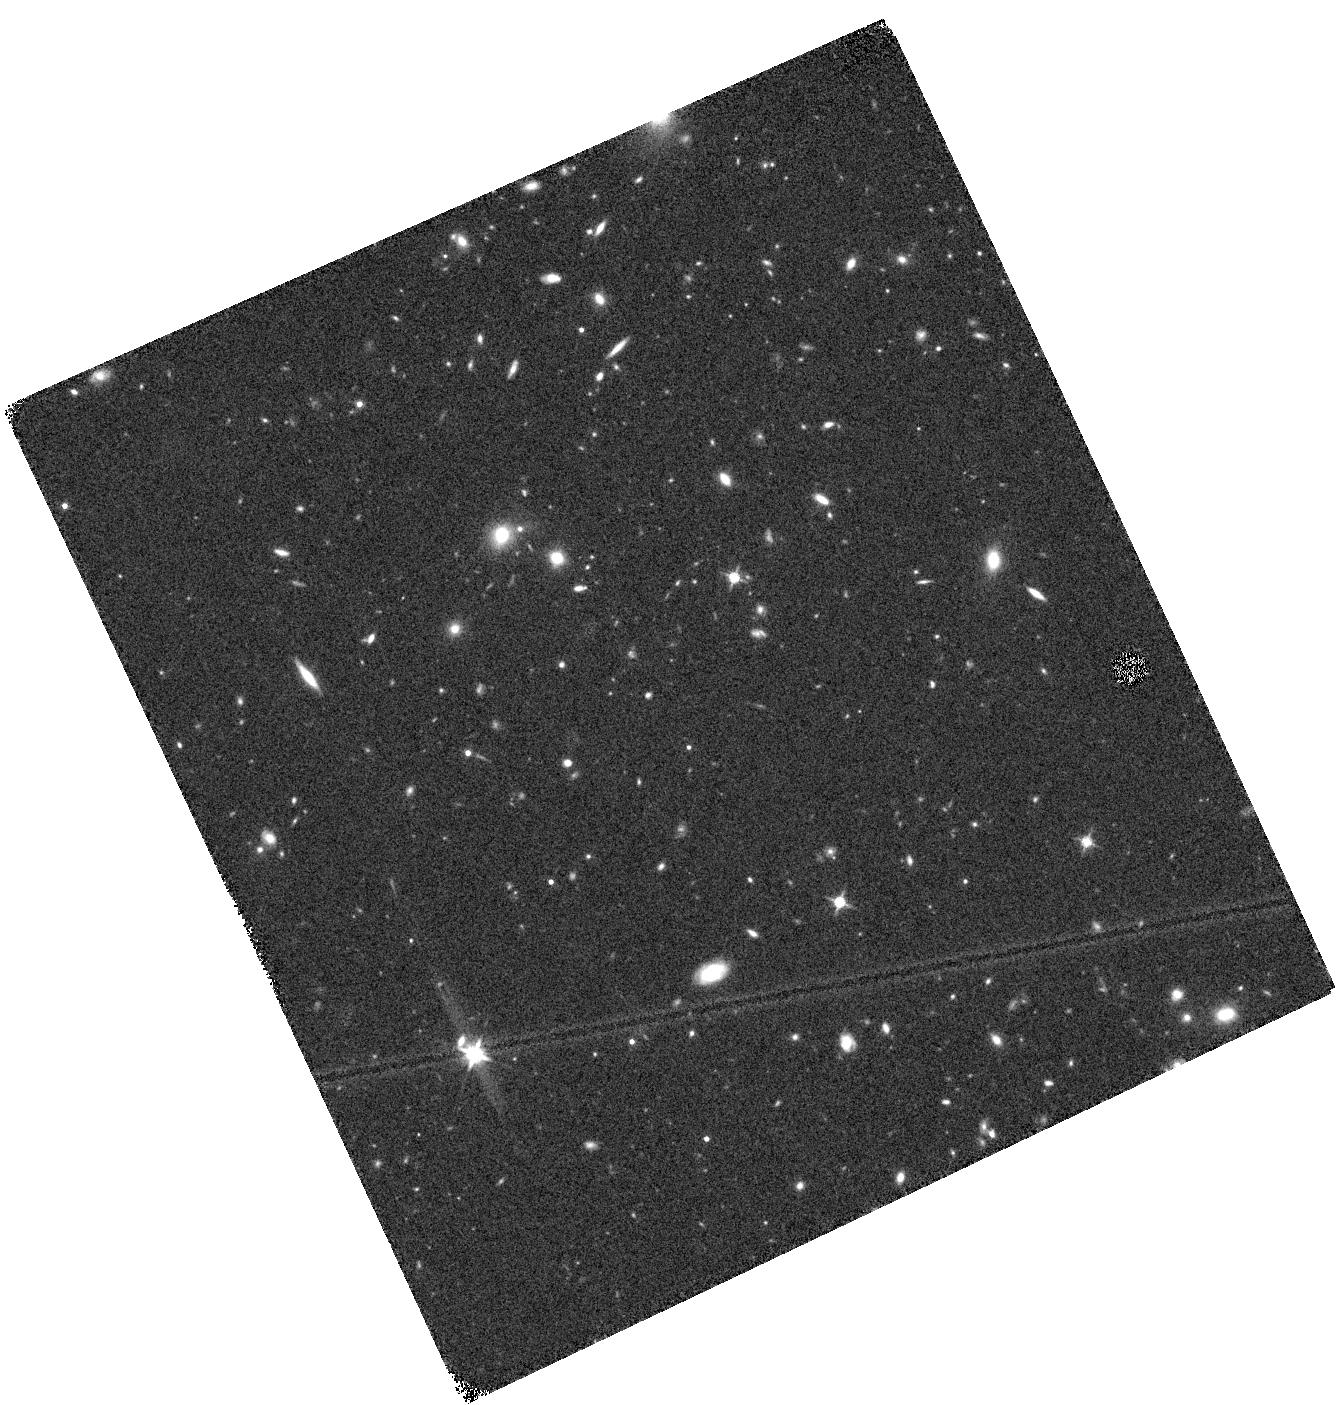
Target: UDS-26
Instrument: WFC3/IR
Filter: F140W
Exposure: 14 min
Observation ID: hst_12328_26_wfc3_ir_f140w_ibhm26

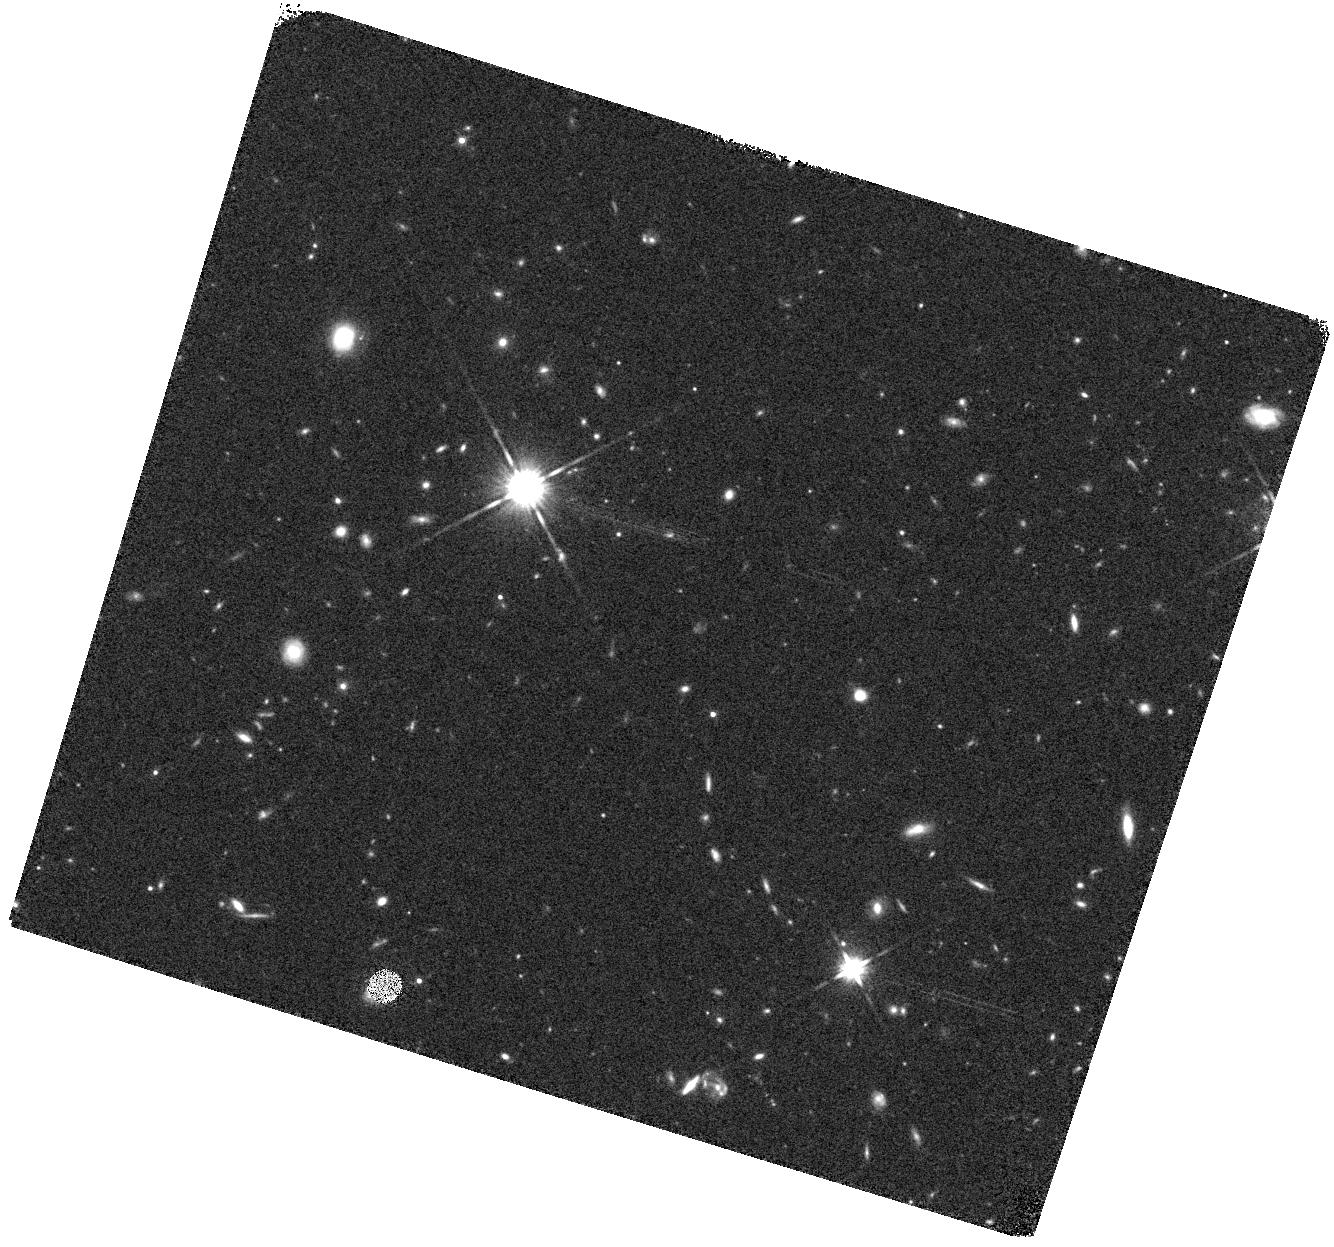
Target: COSMOS-13
Instrument: WFC3/IR
Filter: F140W
Exposure: 14 min
Observation ID: hst_12328_41_wfc3_ir_f140w_ibhm41

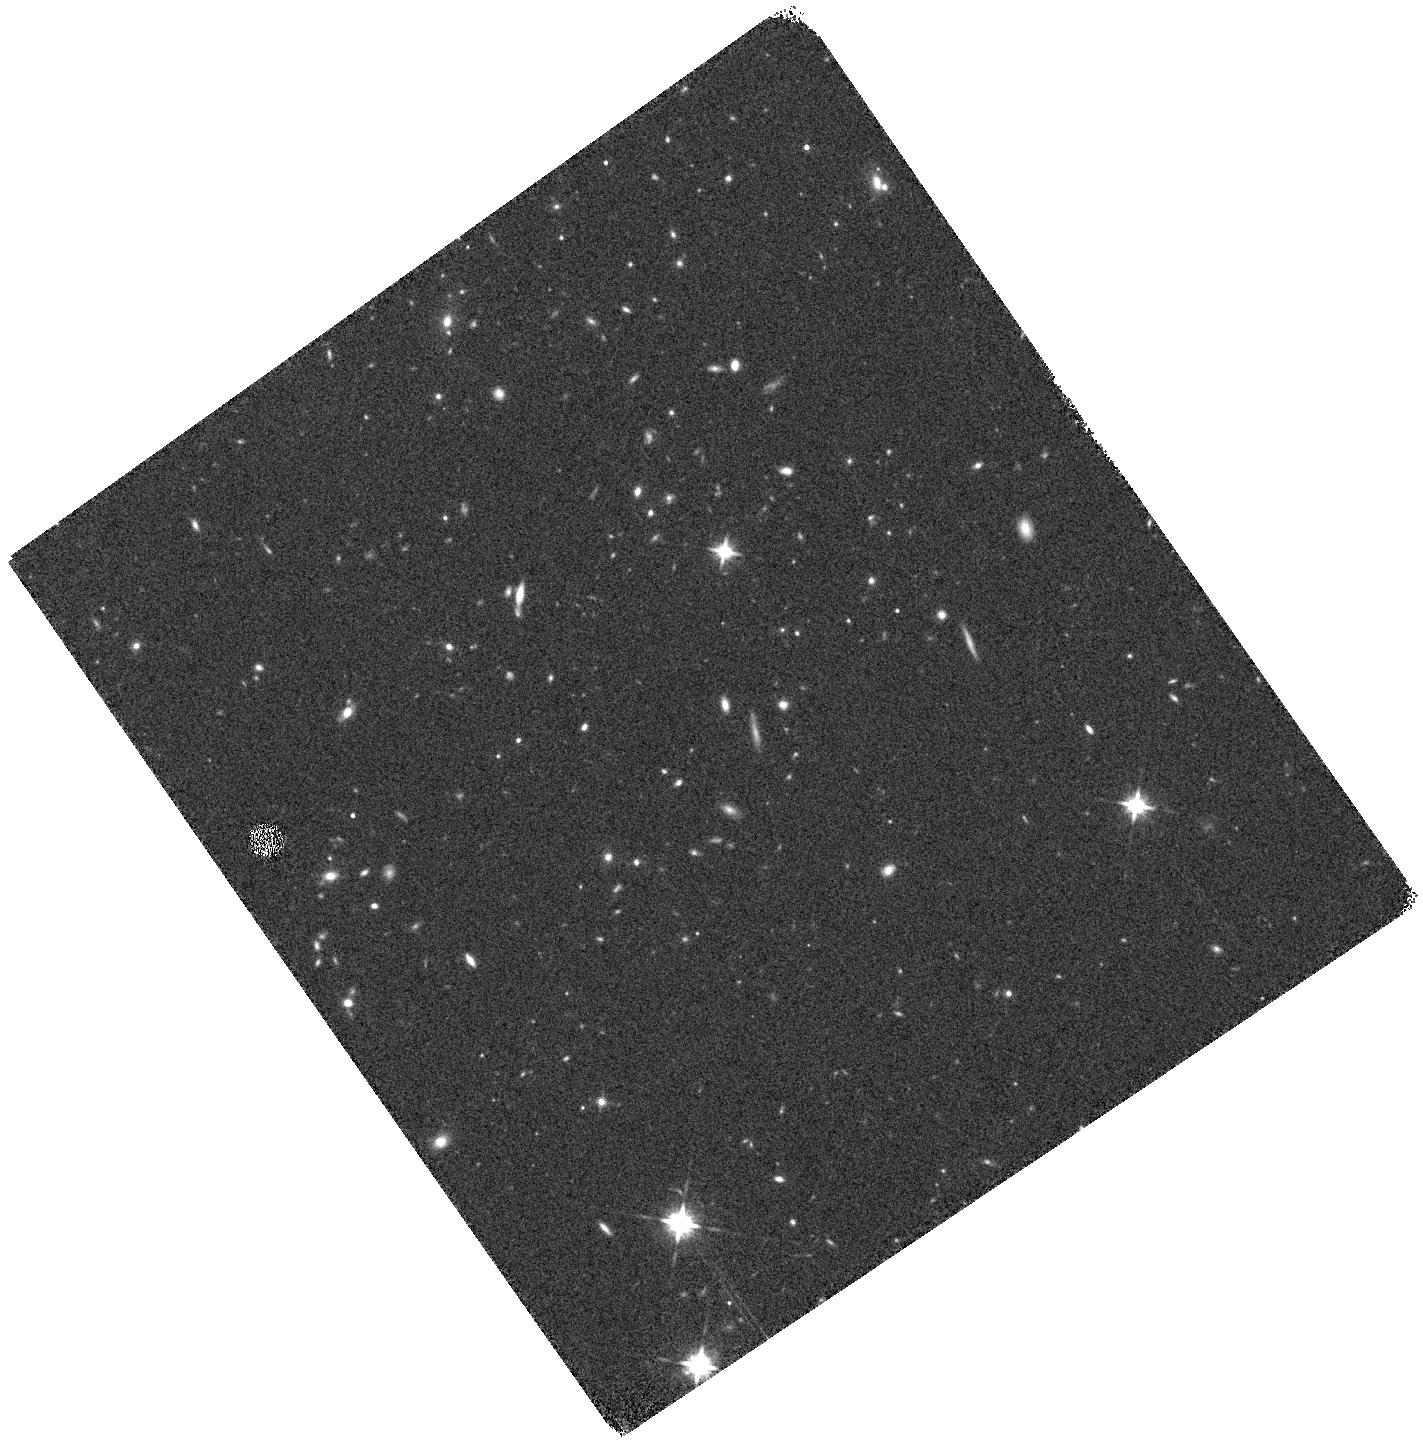
Target: UDS-9
Instrument: WFC3/IR
Filter: F140W
Exposure: 14 min
Observation ID: hst_12328_09_wfc3_ir_f140w_ibhm09

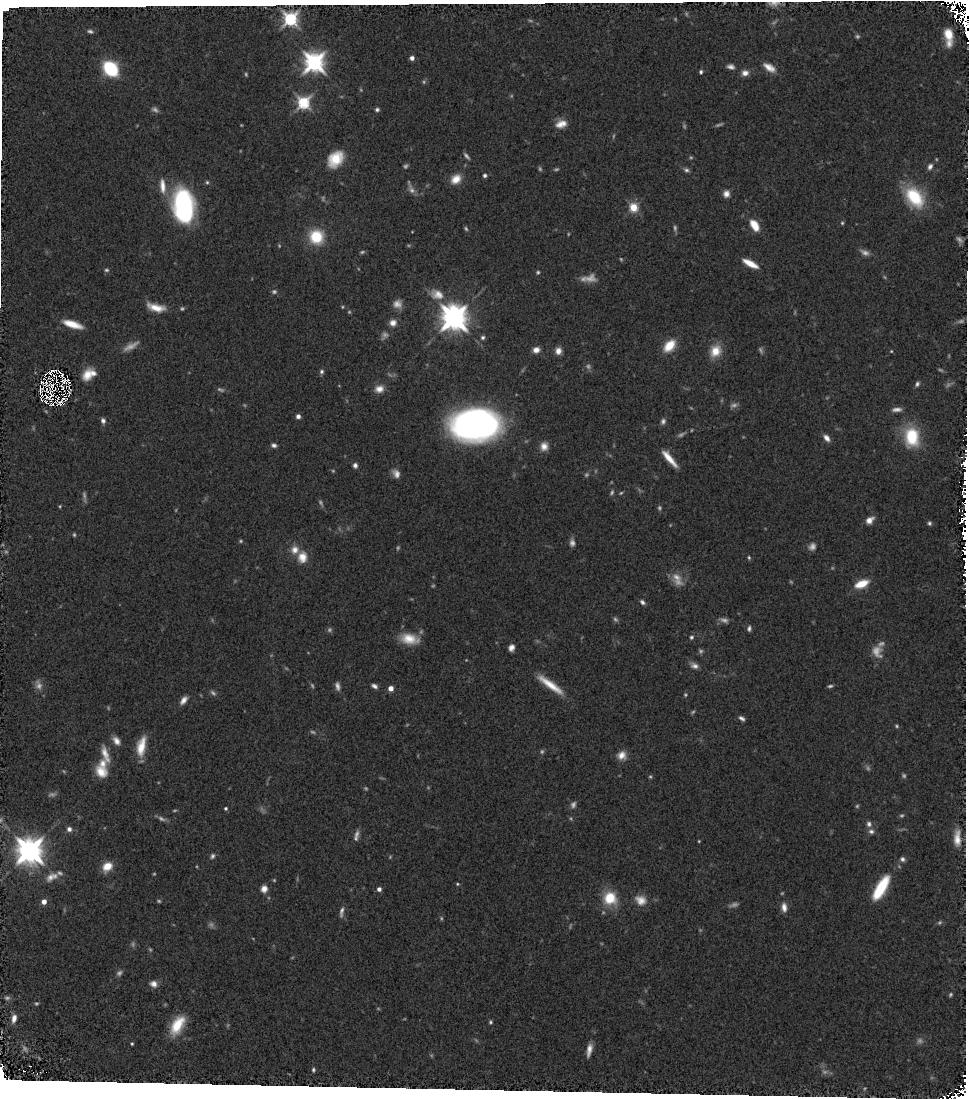
Target: UDS-3
Instrument: WFC3/IR
Filter: F140W
Exposure: 14 min
Observation ID: hst_12328_03_wfc3_ir_f140w_ibhm03

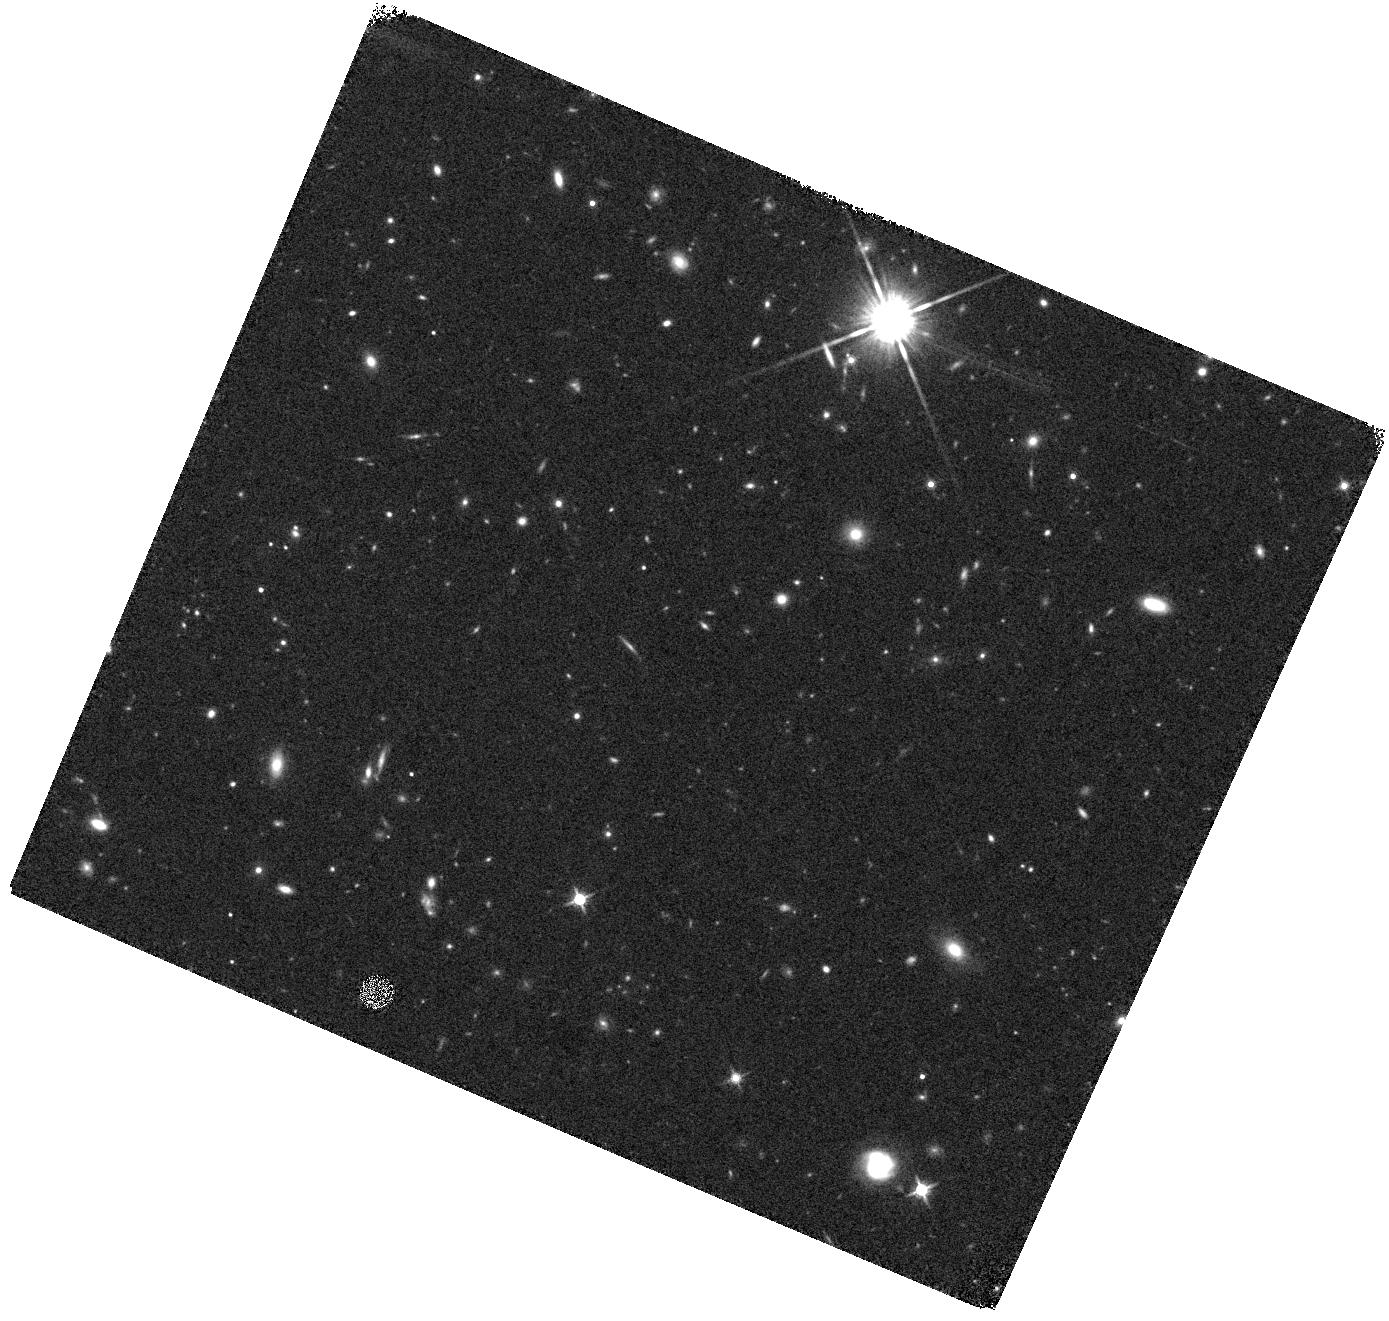
Target: COSMOS-5
Instrument: WFC3/IR
Filter: F140W
Exposure: 14 min
Observation ID: hst_12328_33_wfc3_ir_f140w_ibhm33

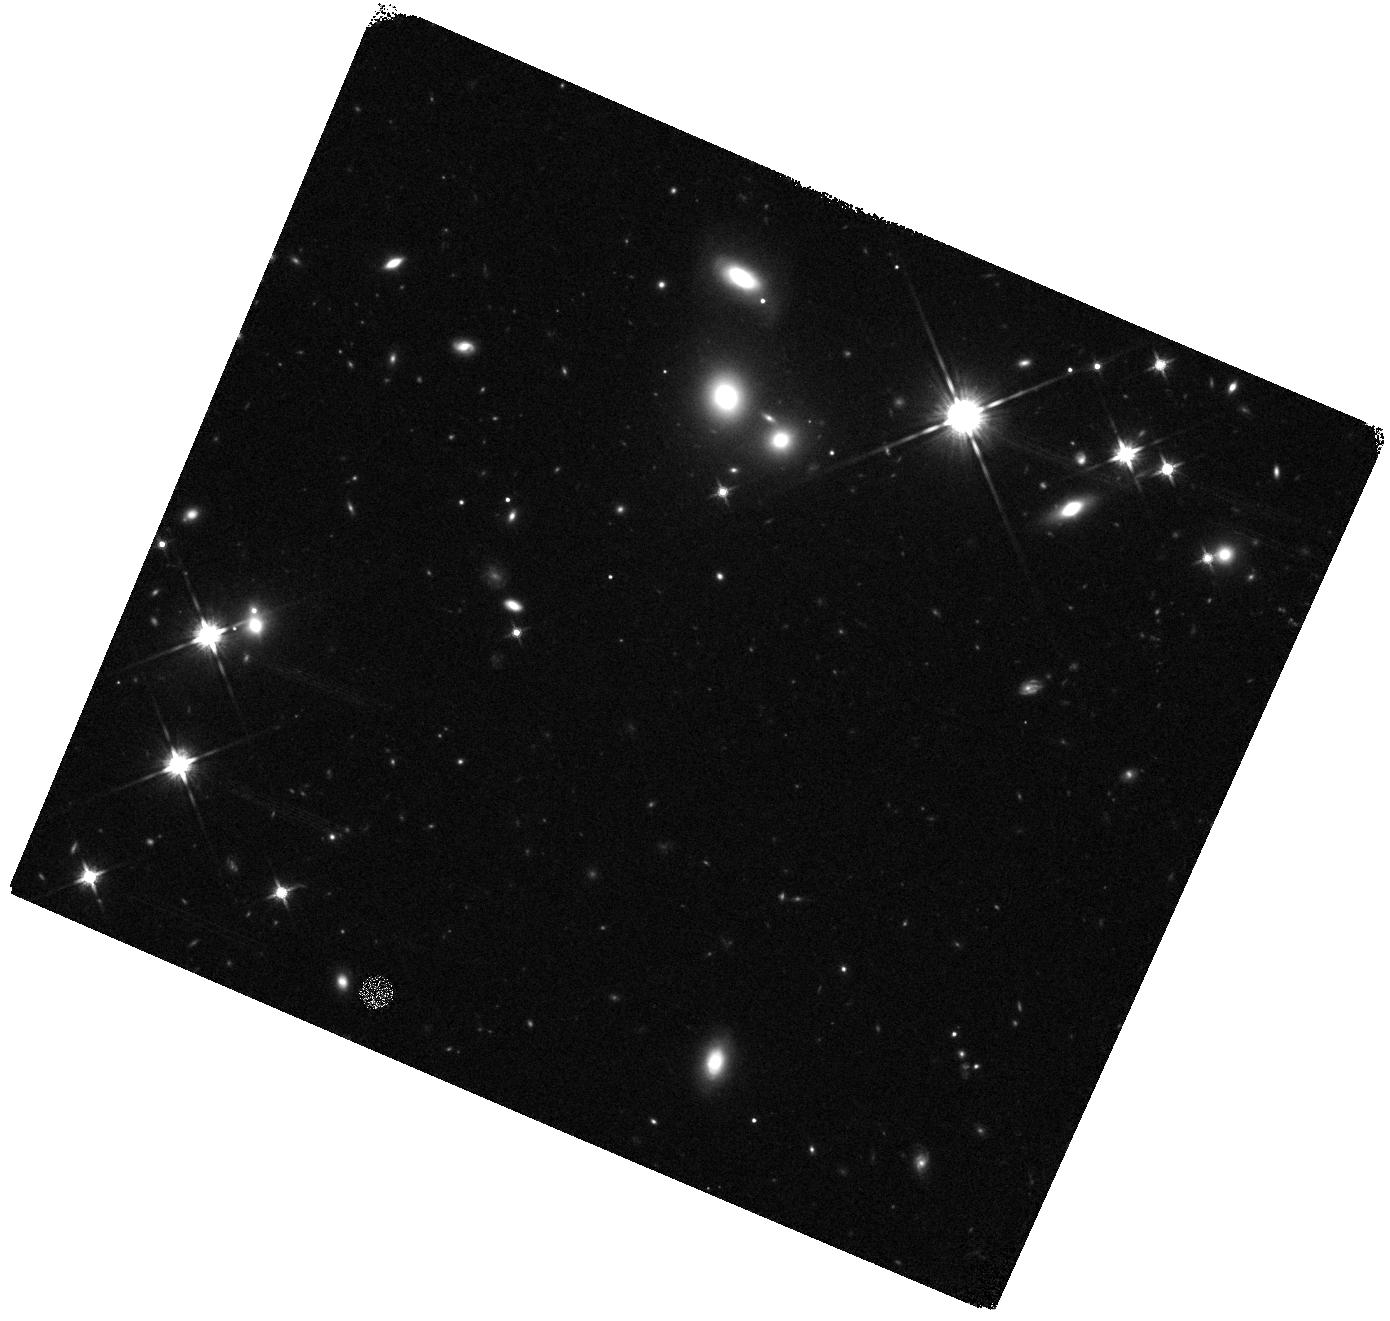
Target: COSMOS-10
Instrument: WFC3/IR
Filter: F140W
Exposure: 14 min
Observation ID: hst_12328_38_wfc3_ir_f140w_ibhm38

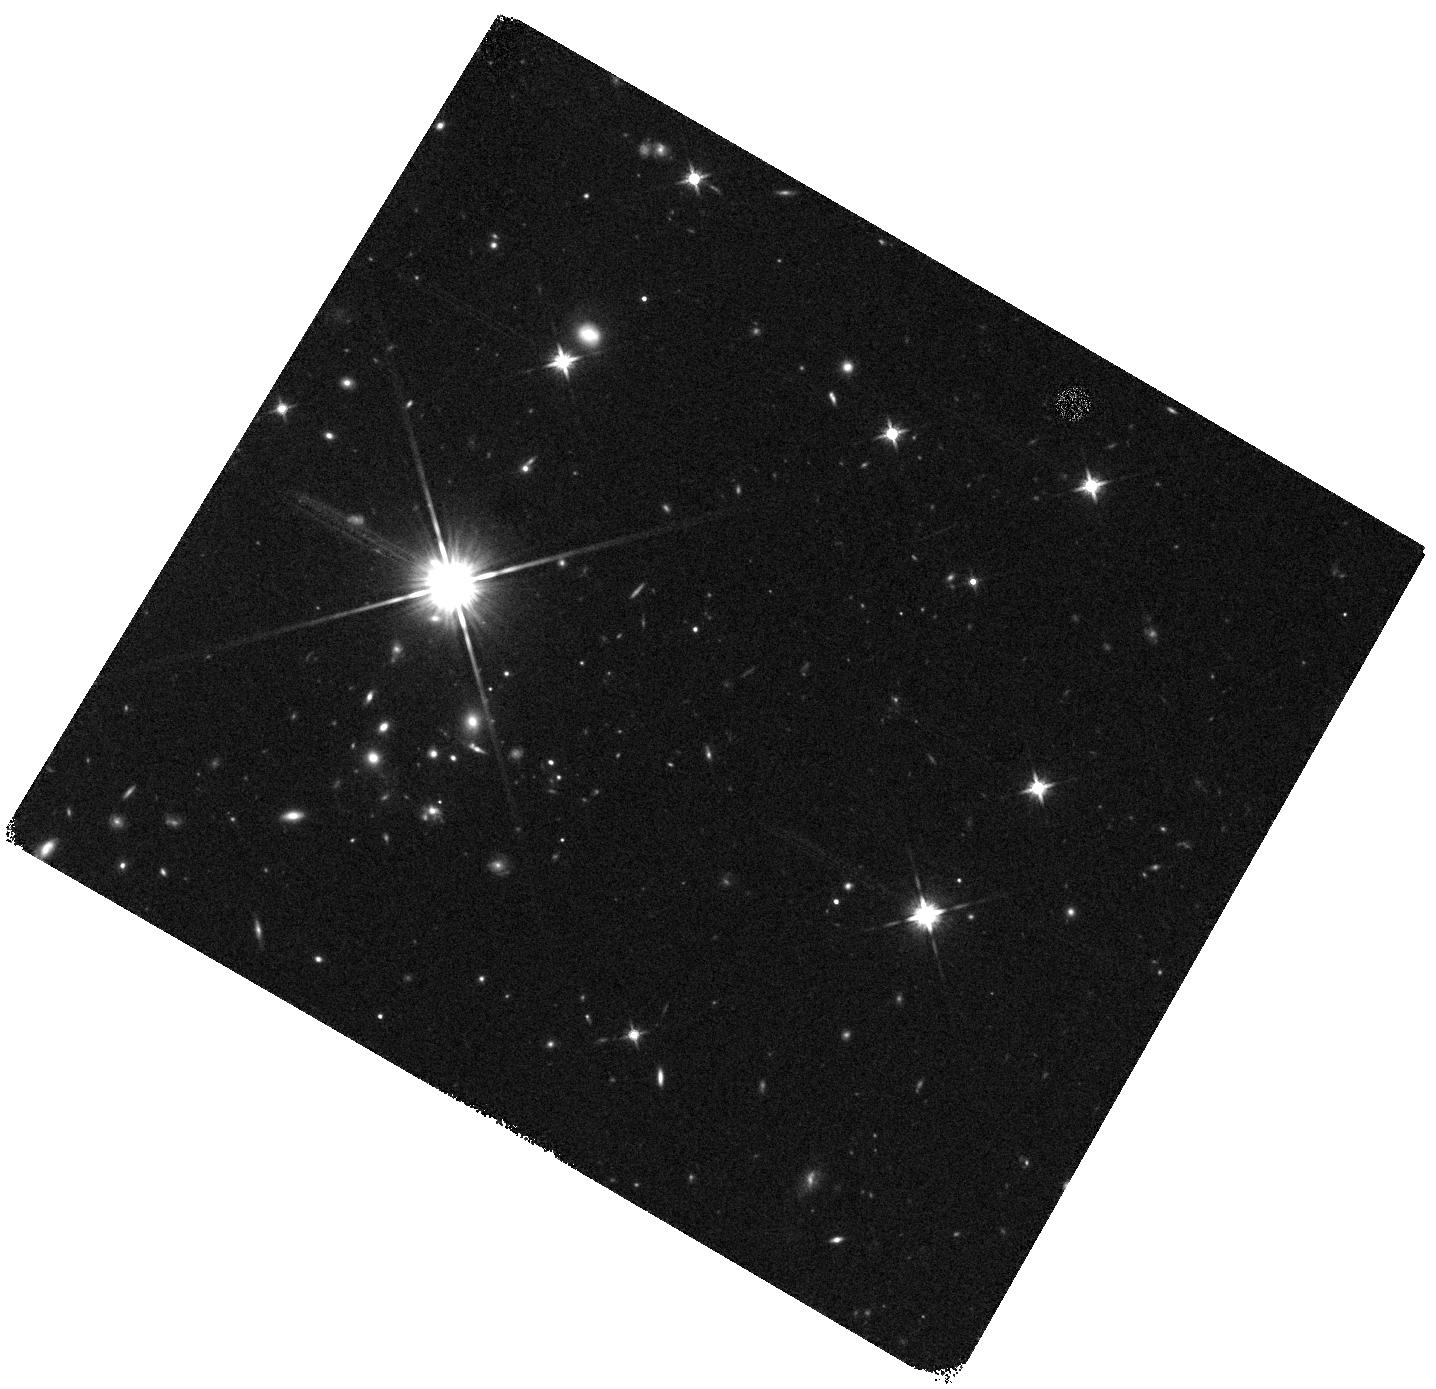
Target: COSMOS-16
Instrument: WFC3/IR
Filter: F140W
Exposure: 14 min
Observation ID: hst_12328_44_wfc3_ir_f140w_ibhm44

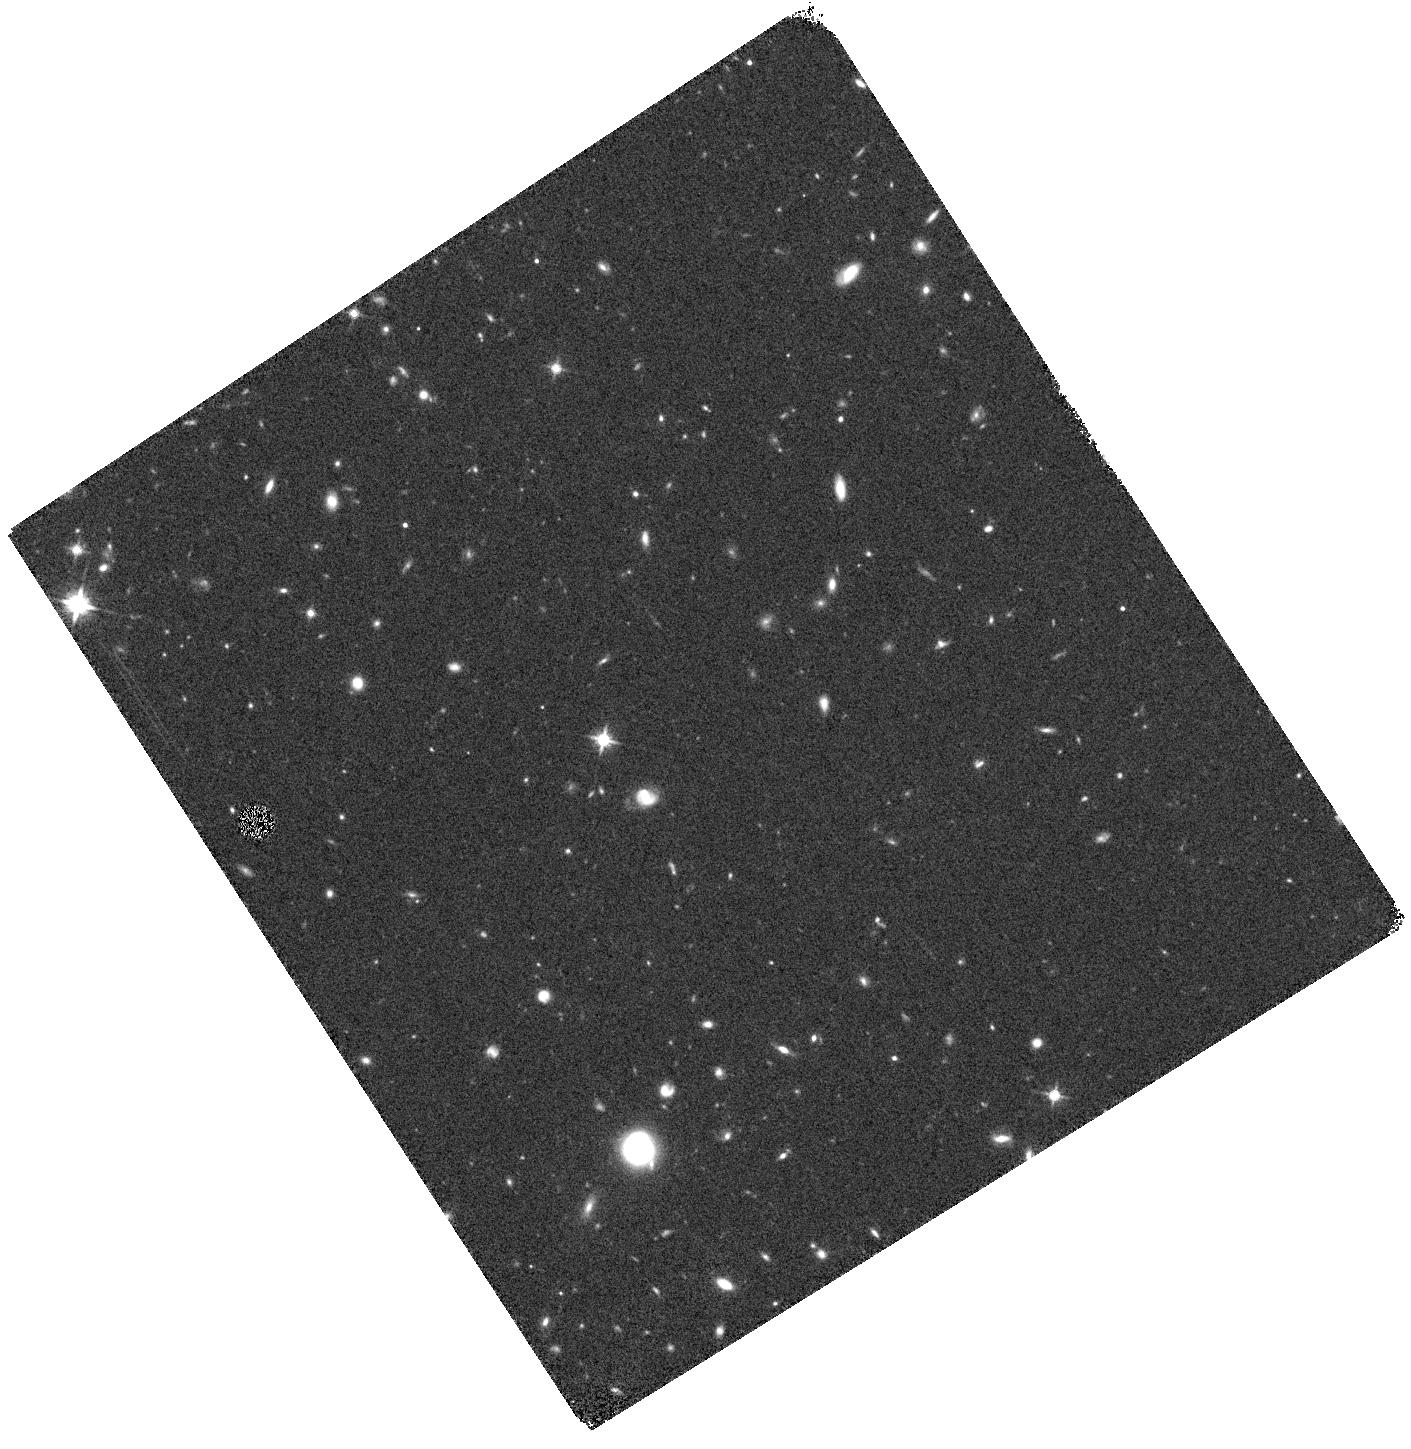
Target: COSMOS-18
Instrument: WFC3/IR
Filter: F140W
Exposure: 14 min
Observation ID: hst_12328_46_wfc3_ir_f140w_ibhm46

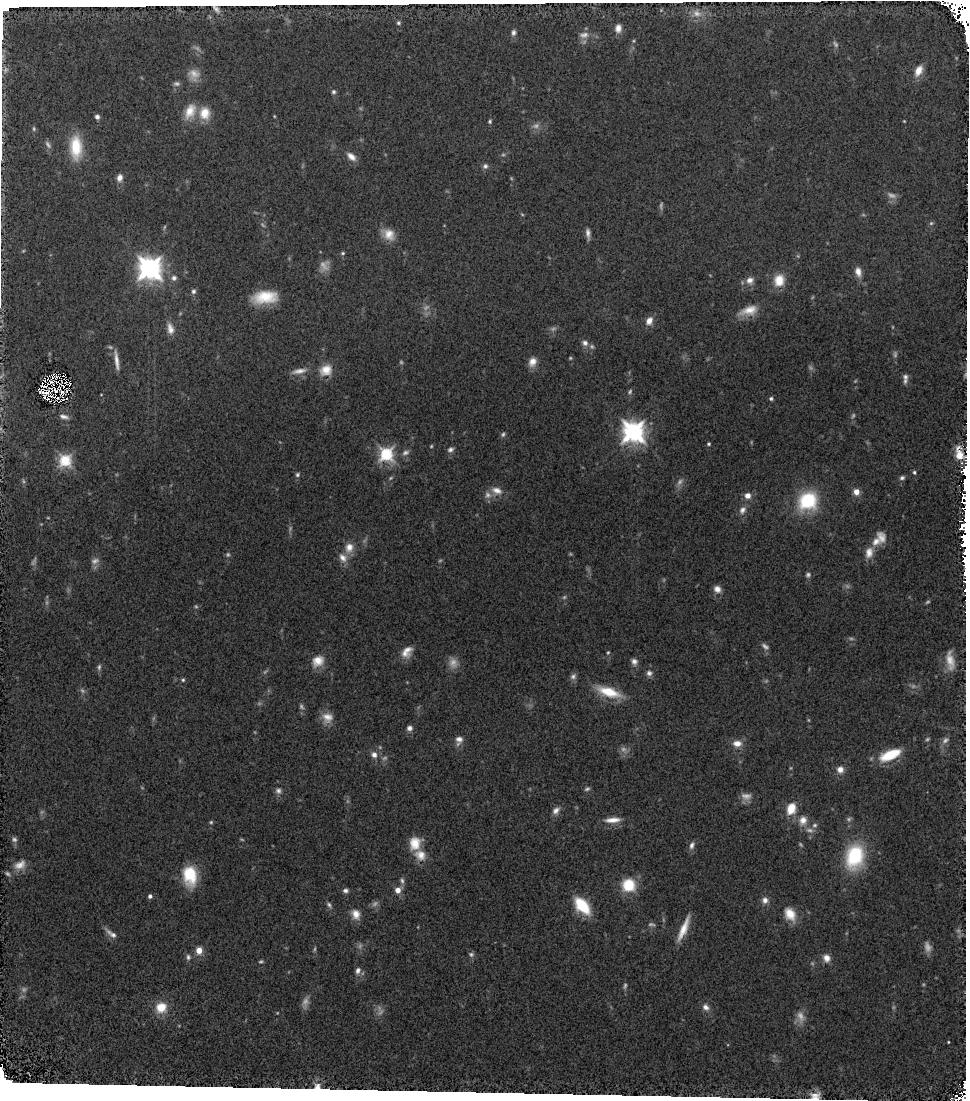
Target: UDS-24
Instrument: WFC3/IR
Filter: F140W
Exposure: 14 min
Observation ID: hst_12328_24_wfc3_ir_f140w_ibhm24

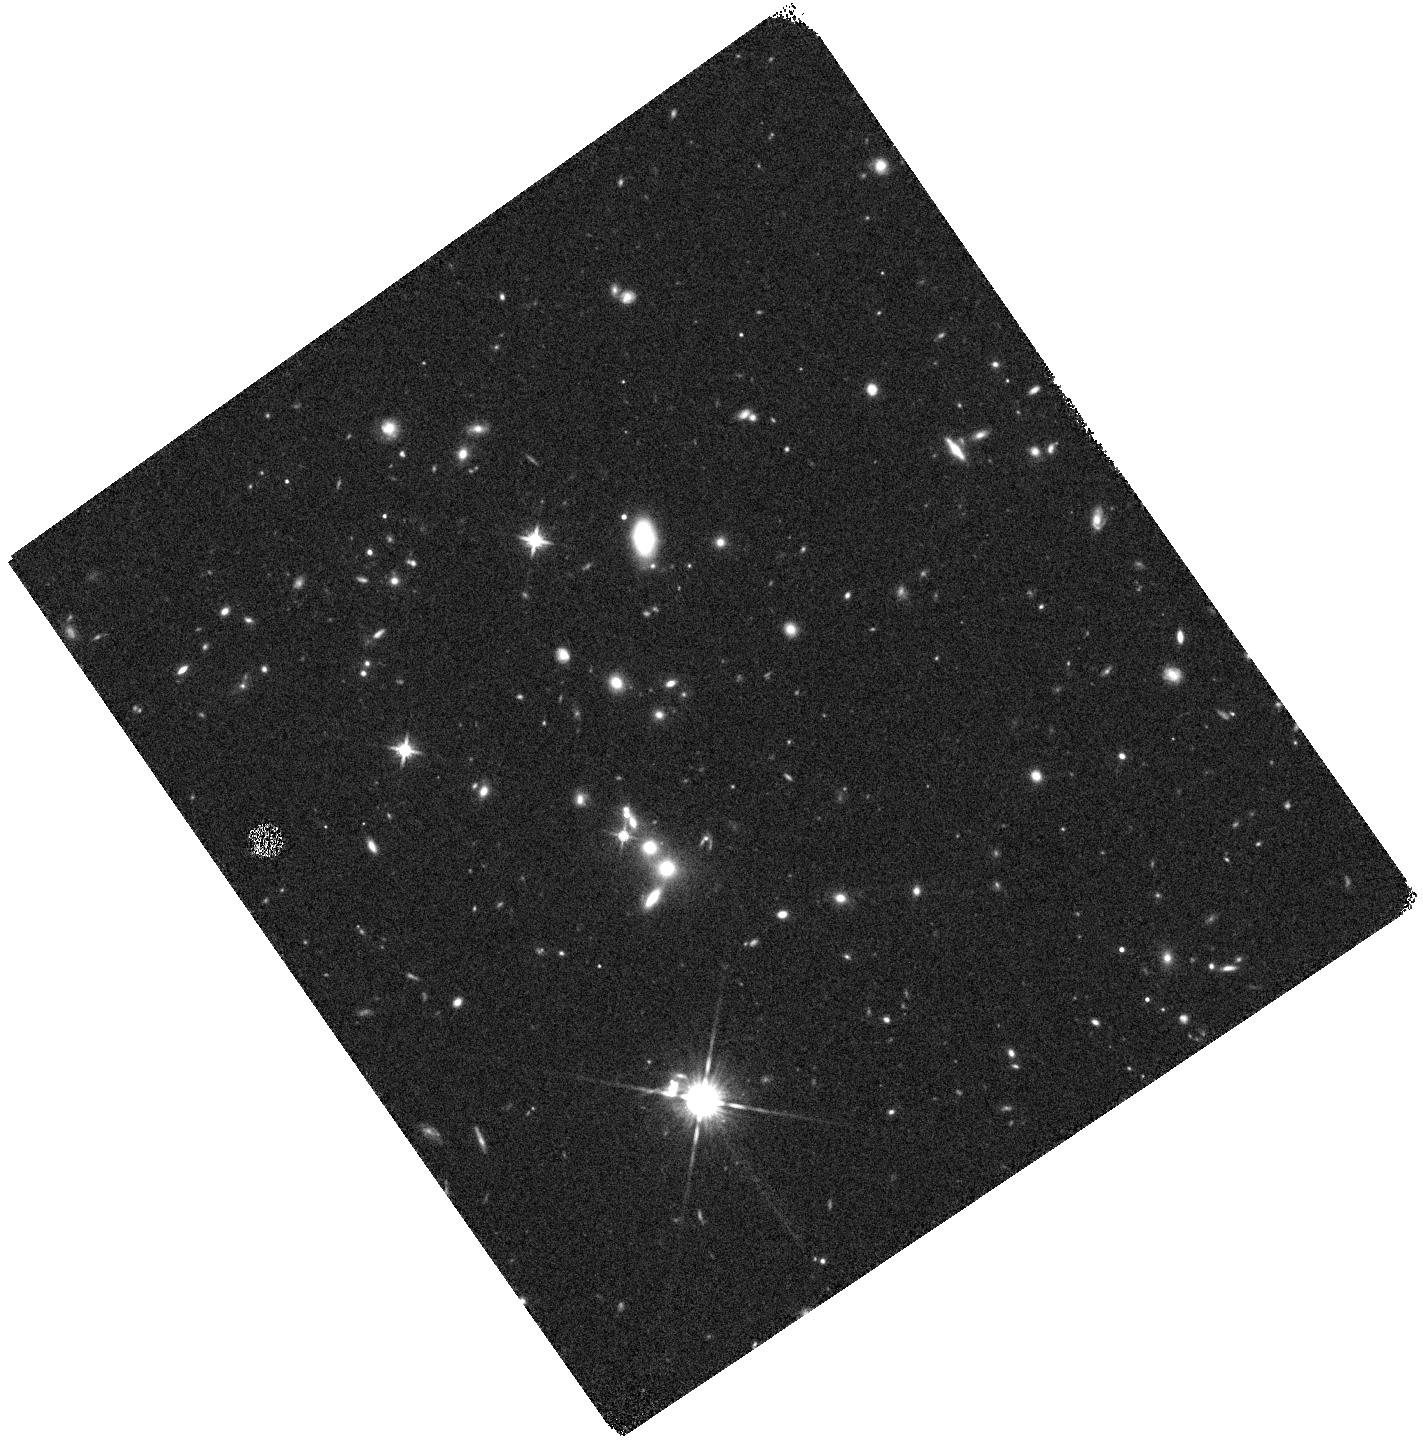
Target: UDS-20
Instrument: WFC3/IR
Filter: F140W
Exposure: 14 min
Observation ID: hst_12328_20_wfc3_ir_f140w_ibhm20

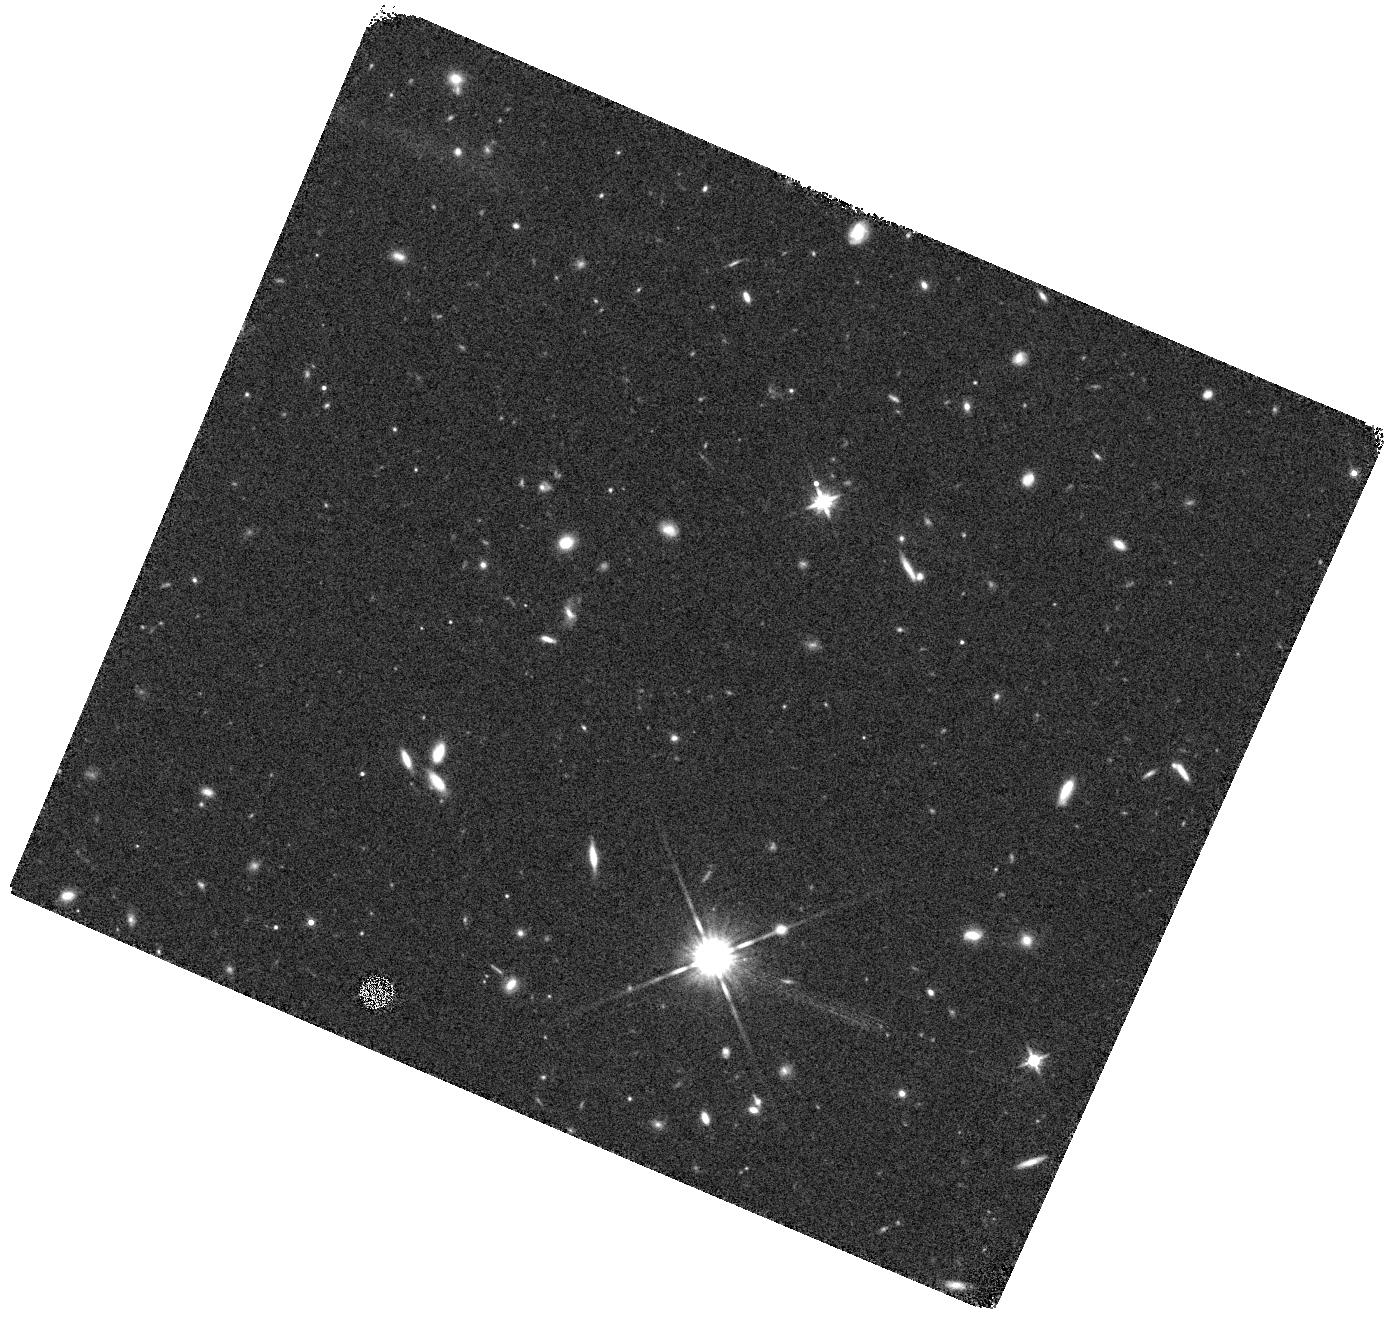
Target: COSMOS-21
Instrument: WFC3/IR
Filter: F140W
Exposure: 14 min
Observation ID: hst_12328_49_wfc3_ir_f140w_ibhm49

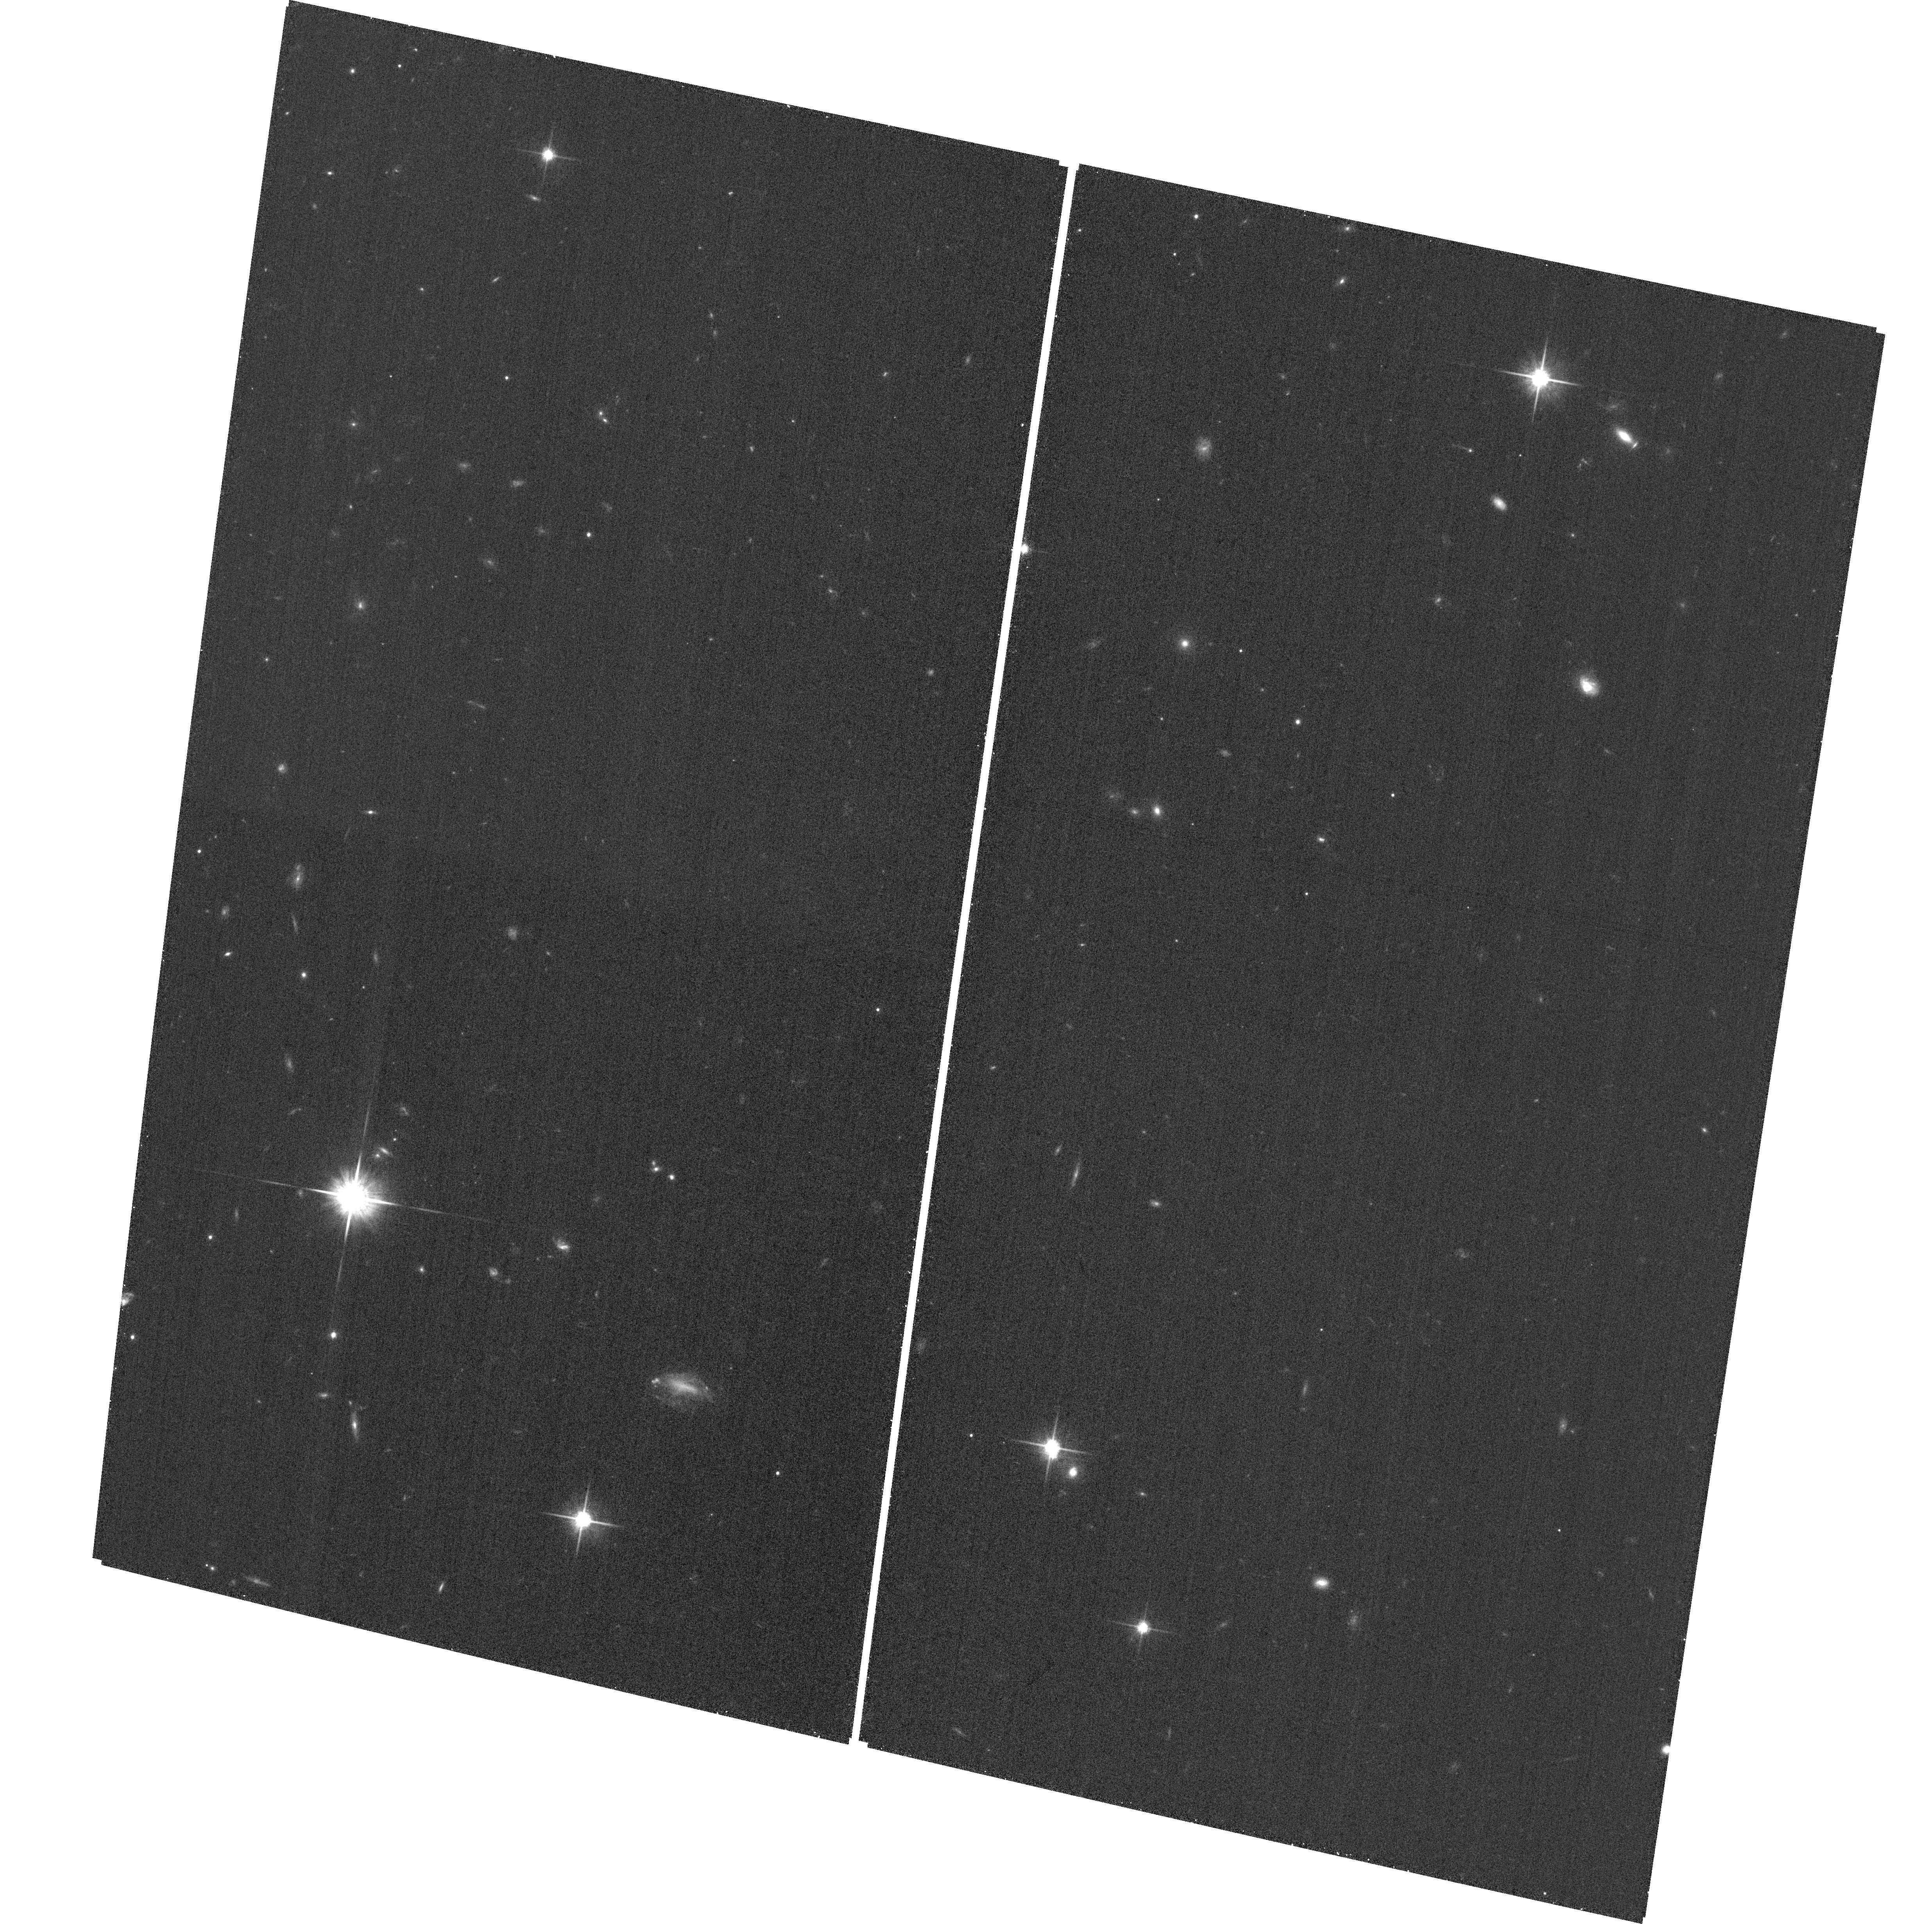
Target: field at RA 34.171°, Dec -5.194°
Instrument: ACS/WFC
Filter: F814W
Exposure: 8 min
Observation ID: hst_12328_22_acs_wfc_f814w_jbhm22

3D-HST: A Spectroscopic Galaxy Evolution Treasury Part 2 (PI: van Dokkum, Pieter)

The Hubble Space Telescope has given us a dazzling imaging legacy, which has enabled us to establish a broad picture across cosmic epochs of how galaxies came to be. Here we propose to extend this legacy with 3D-HST, a peerless near-IR spectroscopic program for studying the physical processes that shape galaxies in the distant Universe. Ground-based optical spectroscopy has provided redshifts of large numbers of UV-bright Lyman break galaxies, but they make up only a fraction of the general galaxy population at z>1. 3D-HST will provide rest-frame optical spectra for a complete sample of ~9000 galaxies at 1<z<3.5, when ~60% of all star formation took place, the number density of quasars peaked, the first galaxies stopped forming stars, and the structural regularity that we see in galaxies today must have emerged. The proposed rest-frame optical spectra not only provide redshifts but also spatially-resolved maps of well-calibrated diagnostics of star formation, stellar age, metallicity, stellar mass-to-light ratio and AGN activity, diagnostics that are completely inaccessible otherwise. Combined with already planned WFC3 imaging, the spectra track the emergence and growth of disks and bulges, identify the processes responsible for shutting off star formation in galaxies, and determine the roles of mergers and the larger environment in the shaping of today's galaxies. The survey also has immense legacy value as it provides spectra for all objects in the target fields: 3D-HST should reveal faint quasars at z~7-8 and identify the first spectroscopically-confirmed galaxies at z~9. We waive all proprietary rights and also commit to making the extracted spectra, redshifts, and other derived quantities publicly available. The survey area will cover most of the Faber et al. MCT imaging area, leveraging this 912-orbit WFC3 imaging investment and greatly enhancing the scientific returns from that program. The combination of the two surveys will provide the definitive imaging and spectroscopic dataset for studies of the distant Universe until JWST.